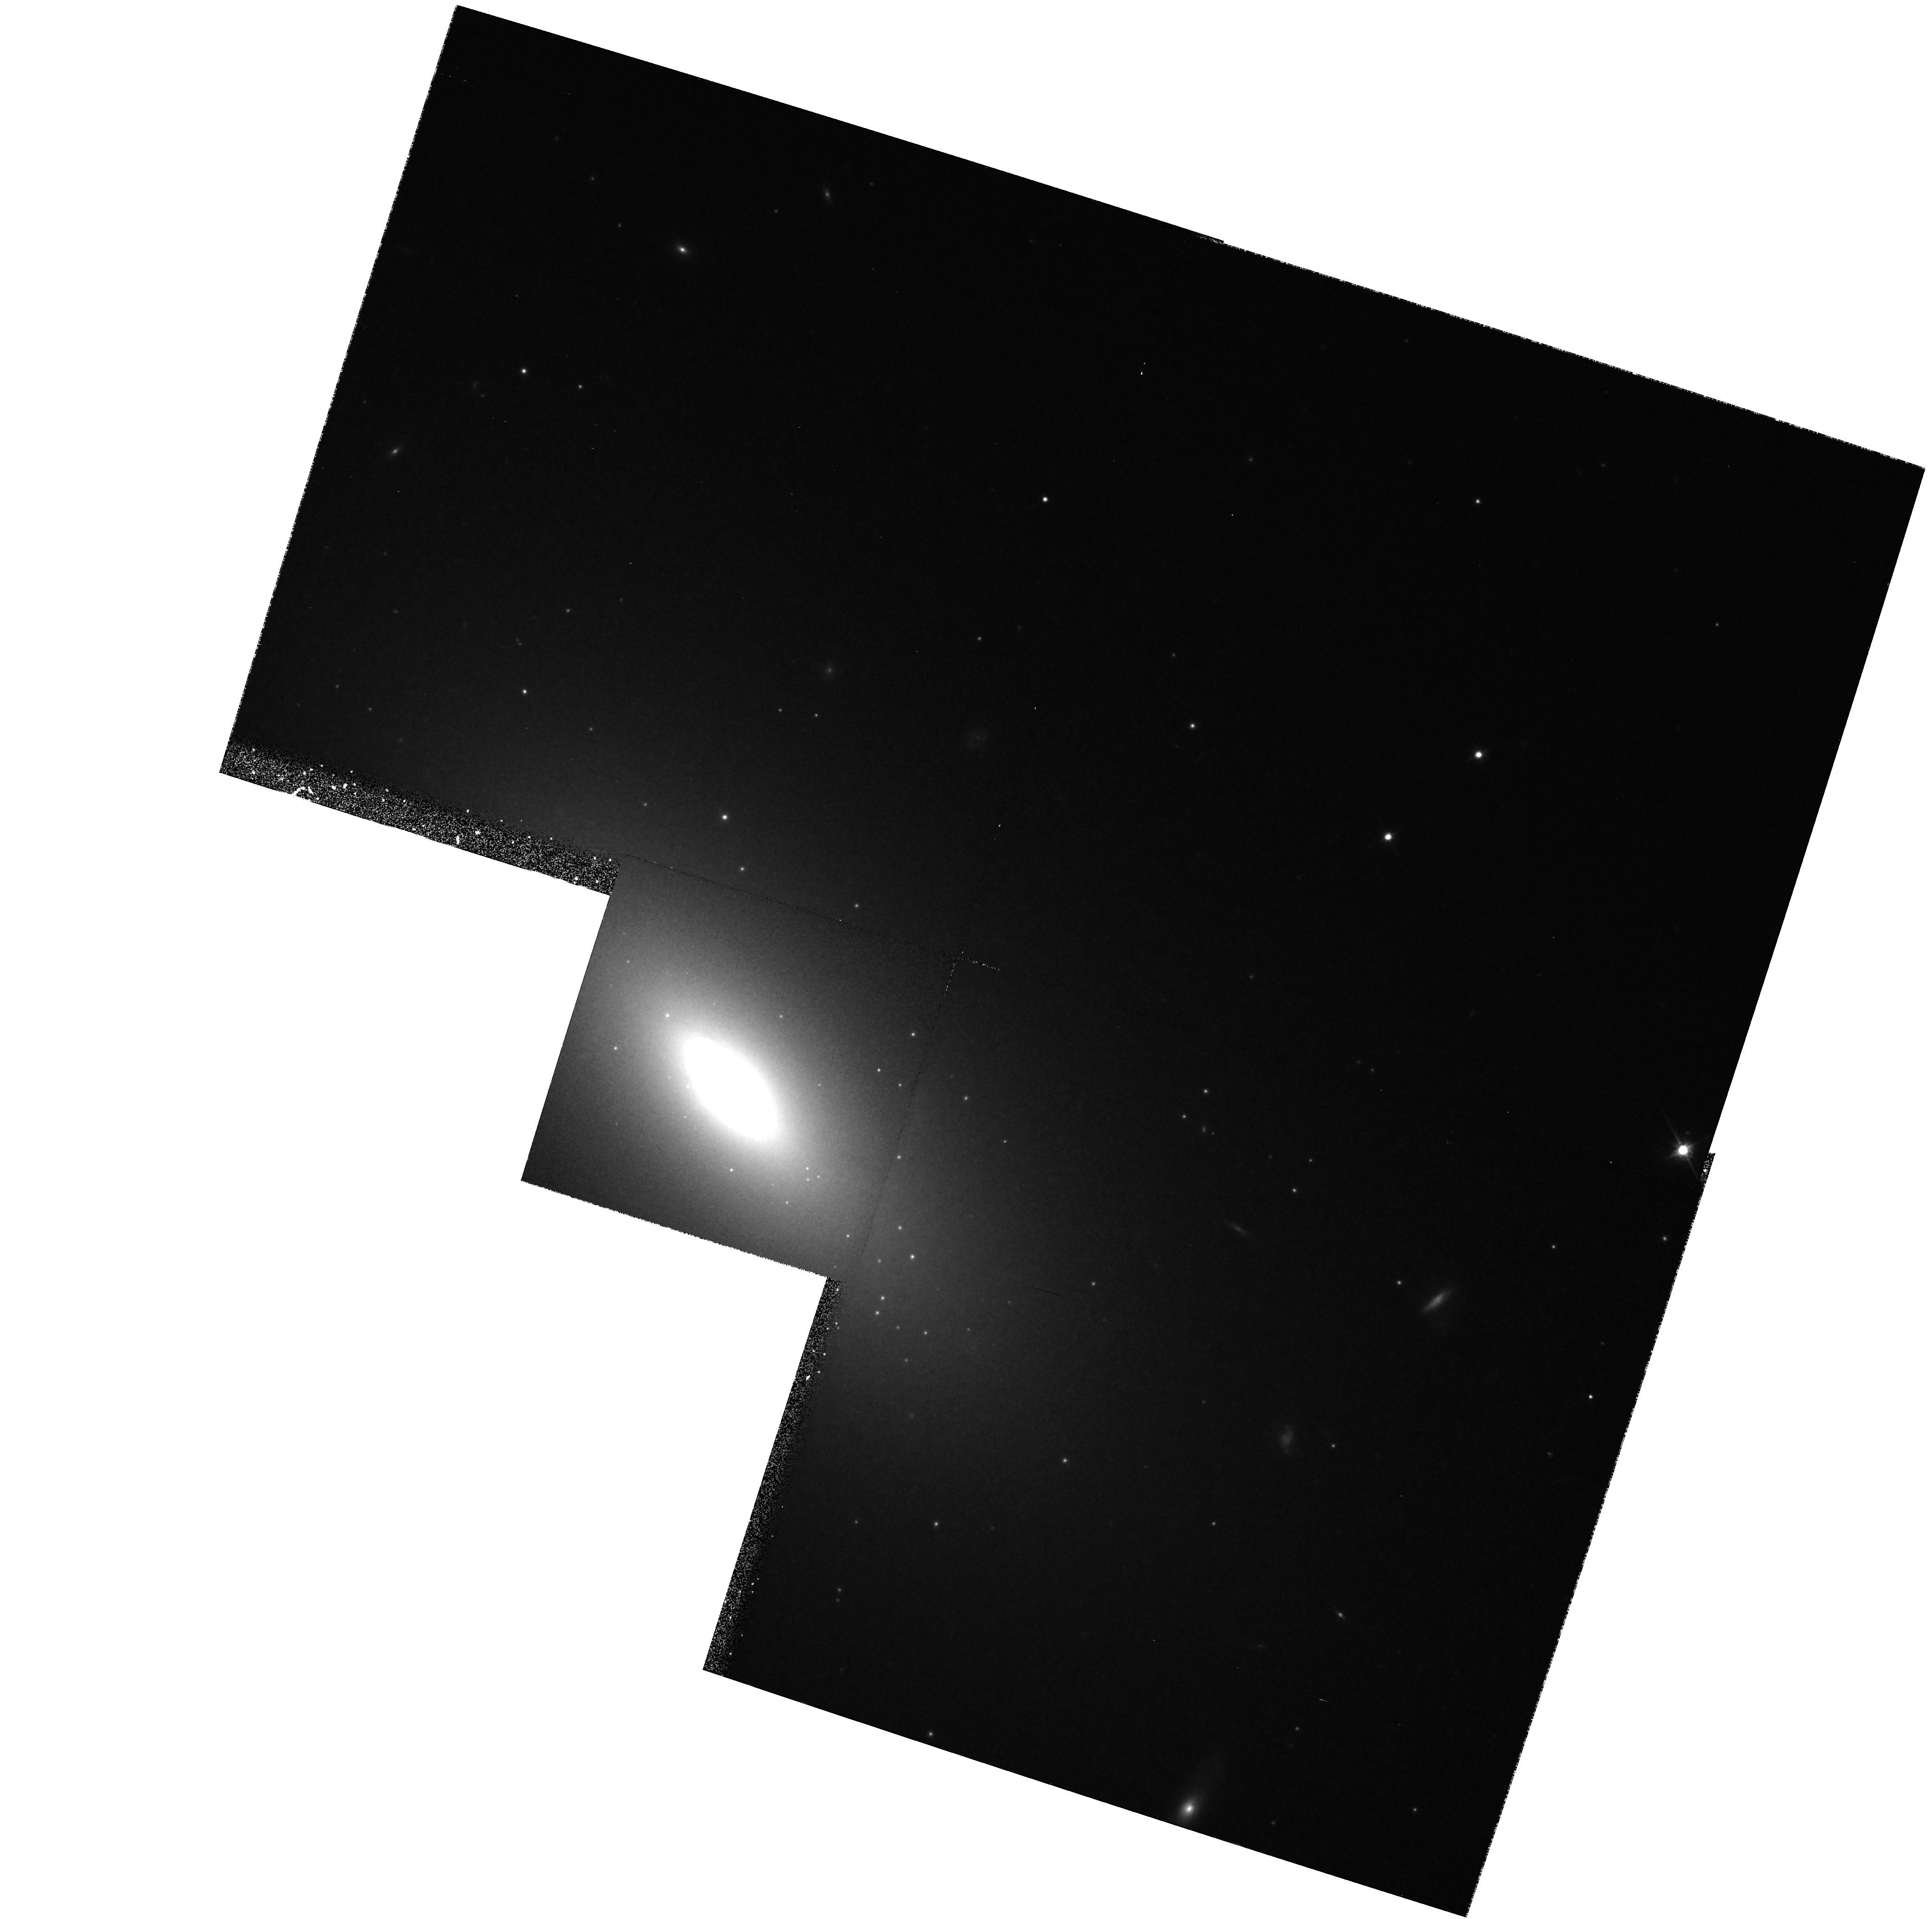
Target: NGC3377-NUC1. Instrument: WFPC2/PC. Filter: F814W. Exposure: 21 min. Observation ID: hst_5512_0c_wfpc2_pc_f814w_u2j20c

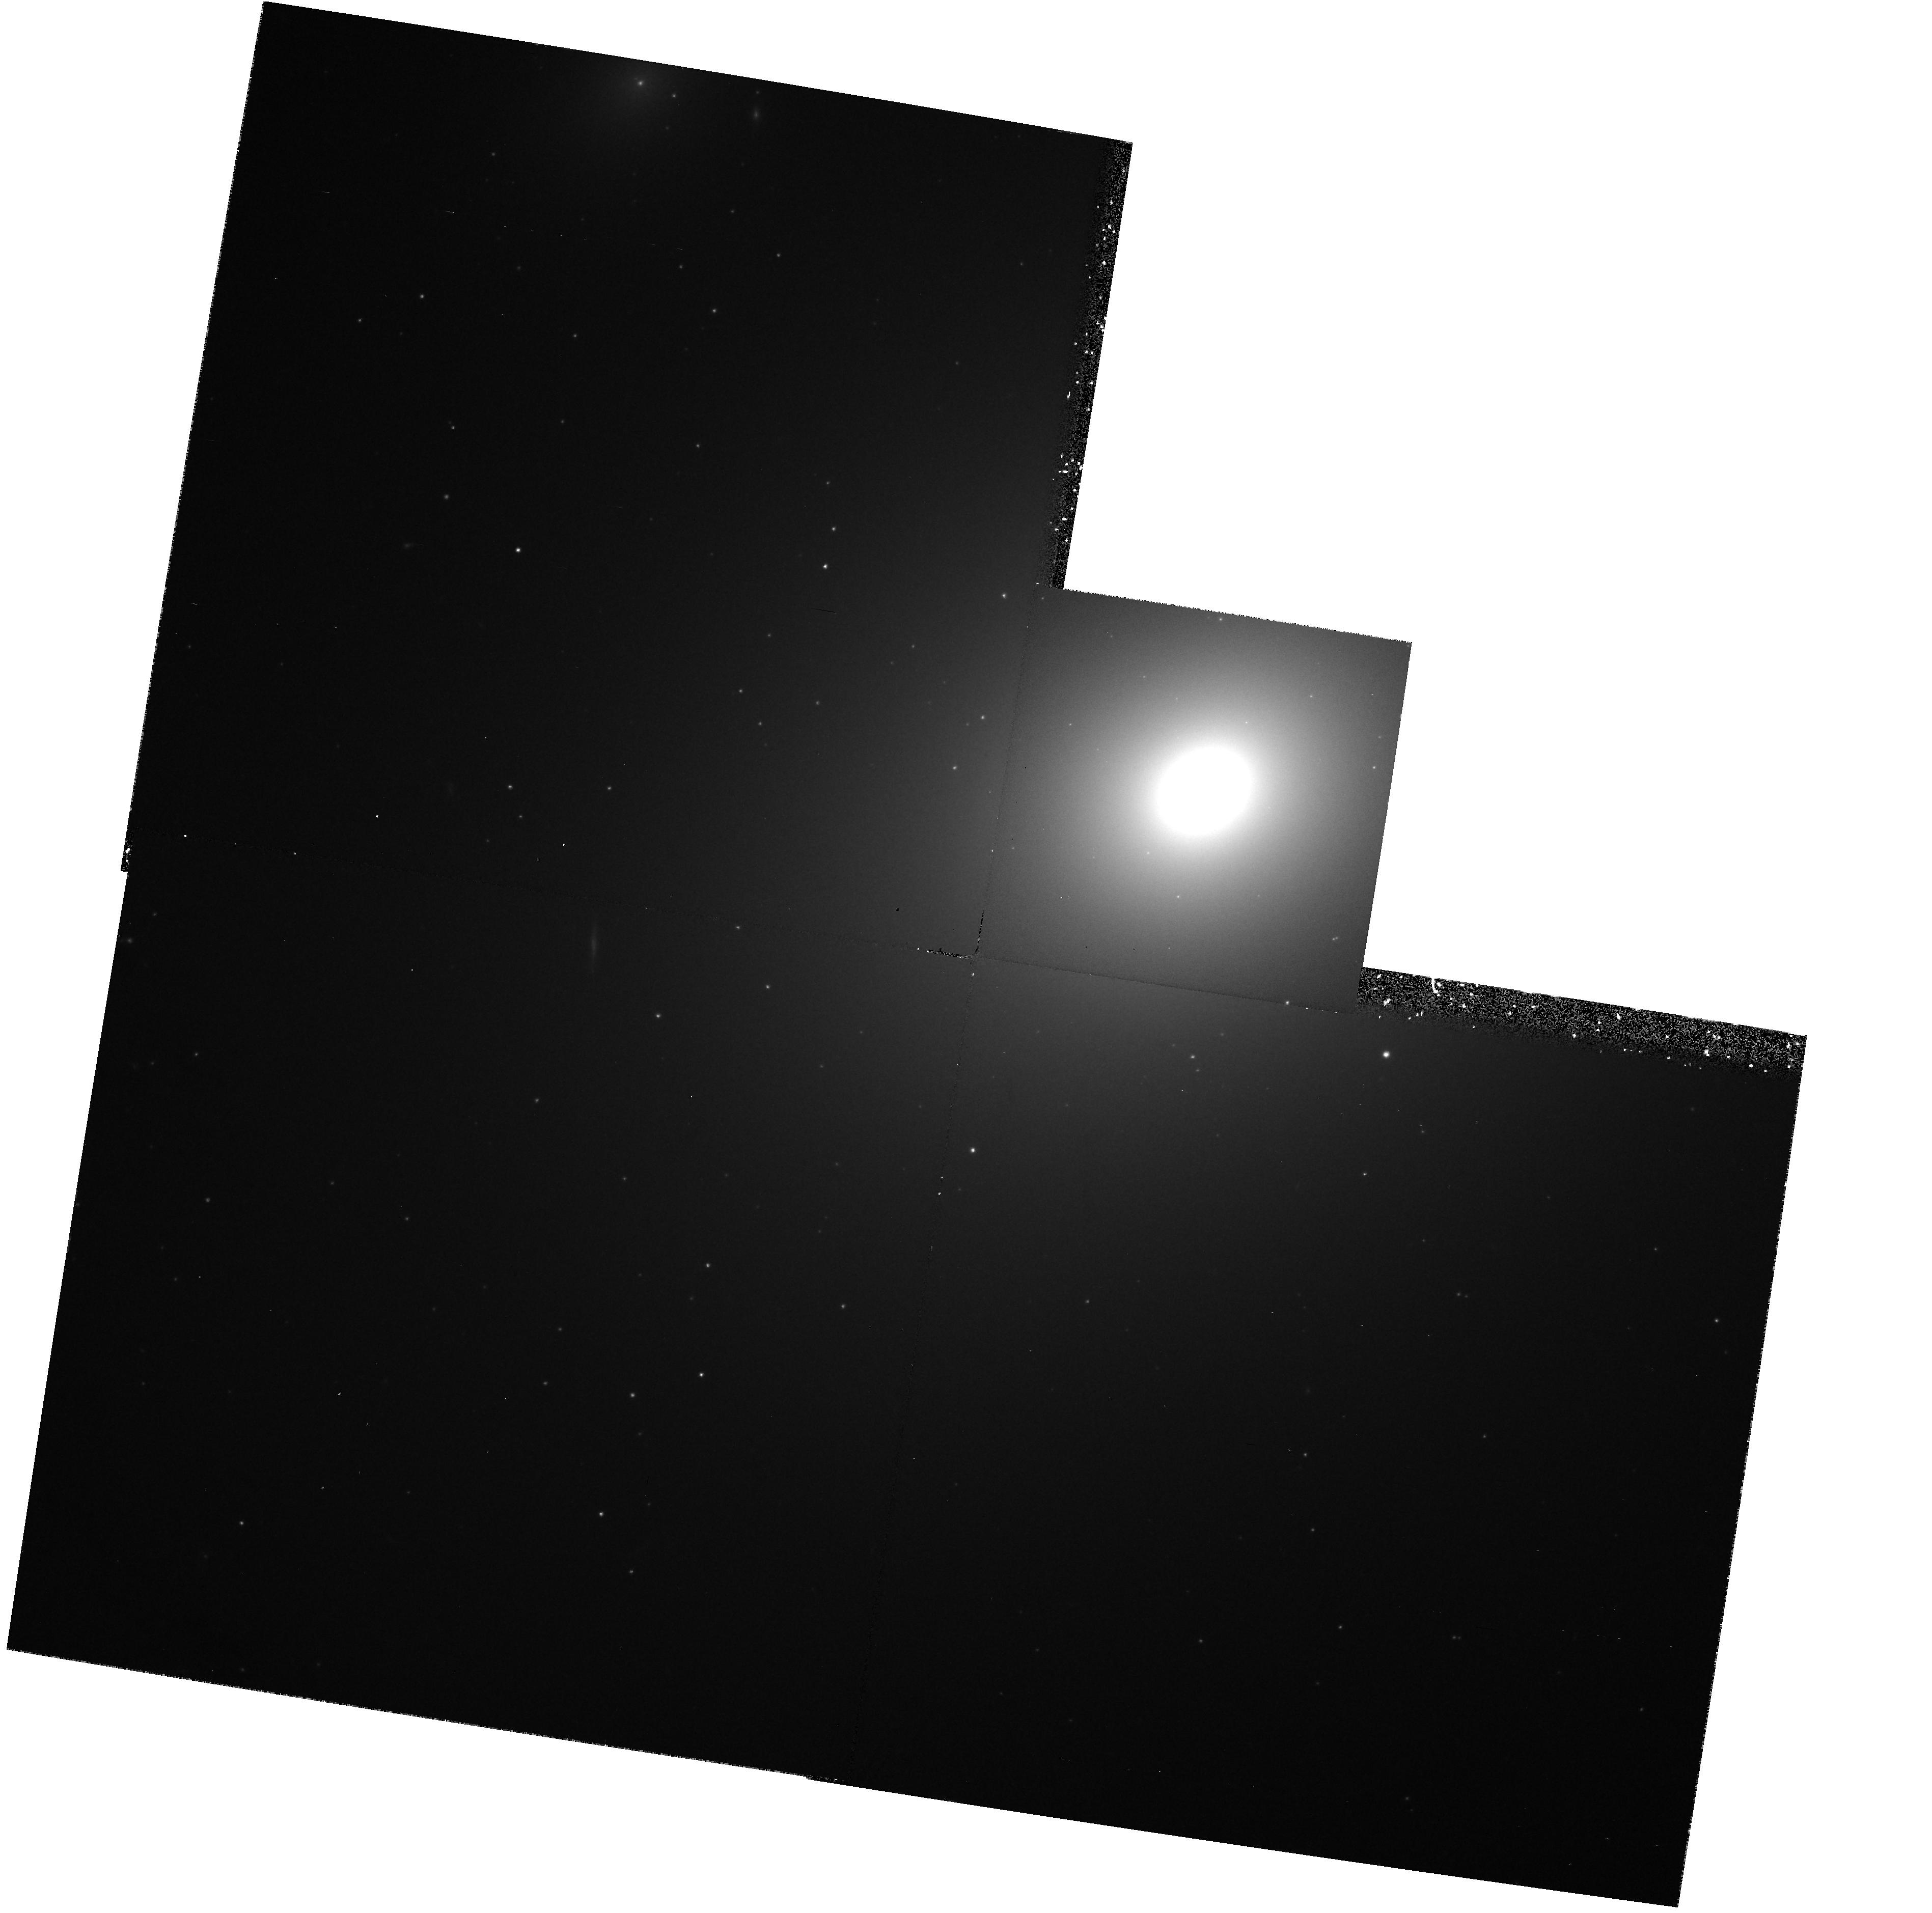
Target: NGC4406. Instrument: WFPC2/PC. Filter: F555W. Exposure: 25 min. Observation ID: hst_5512_0h_wfpc2_pc_f555w_u2j20h

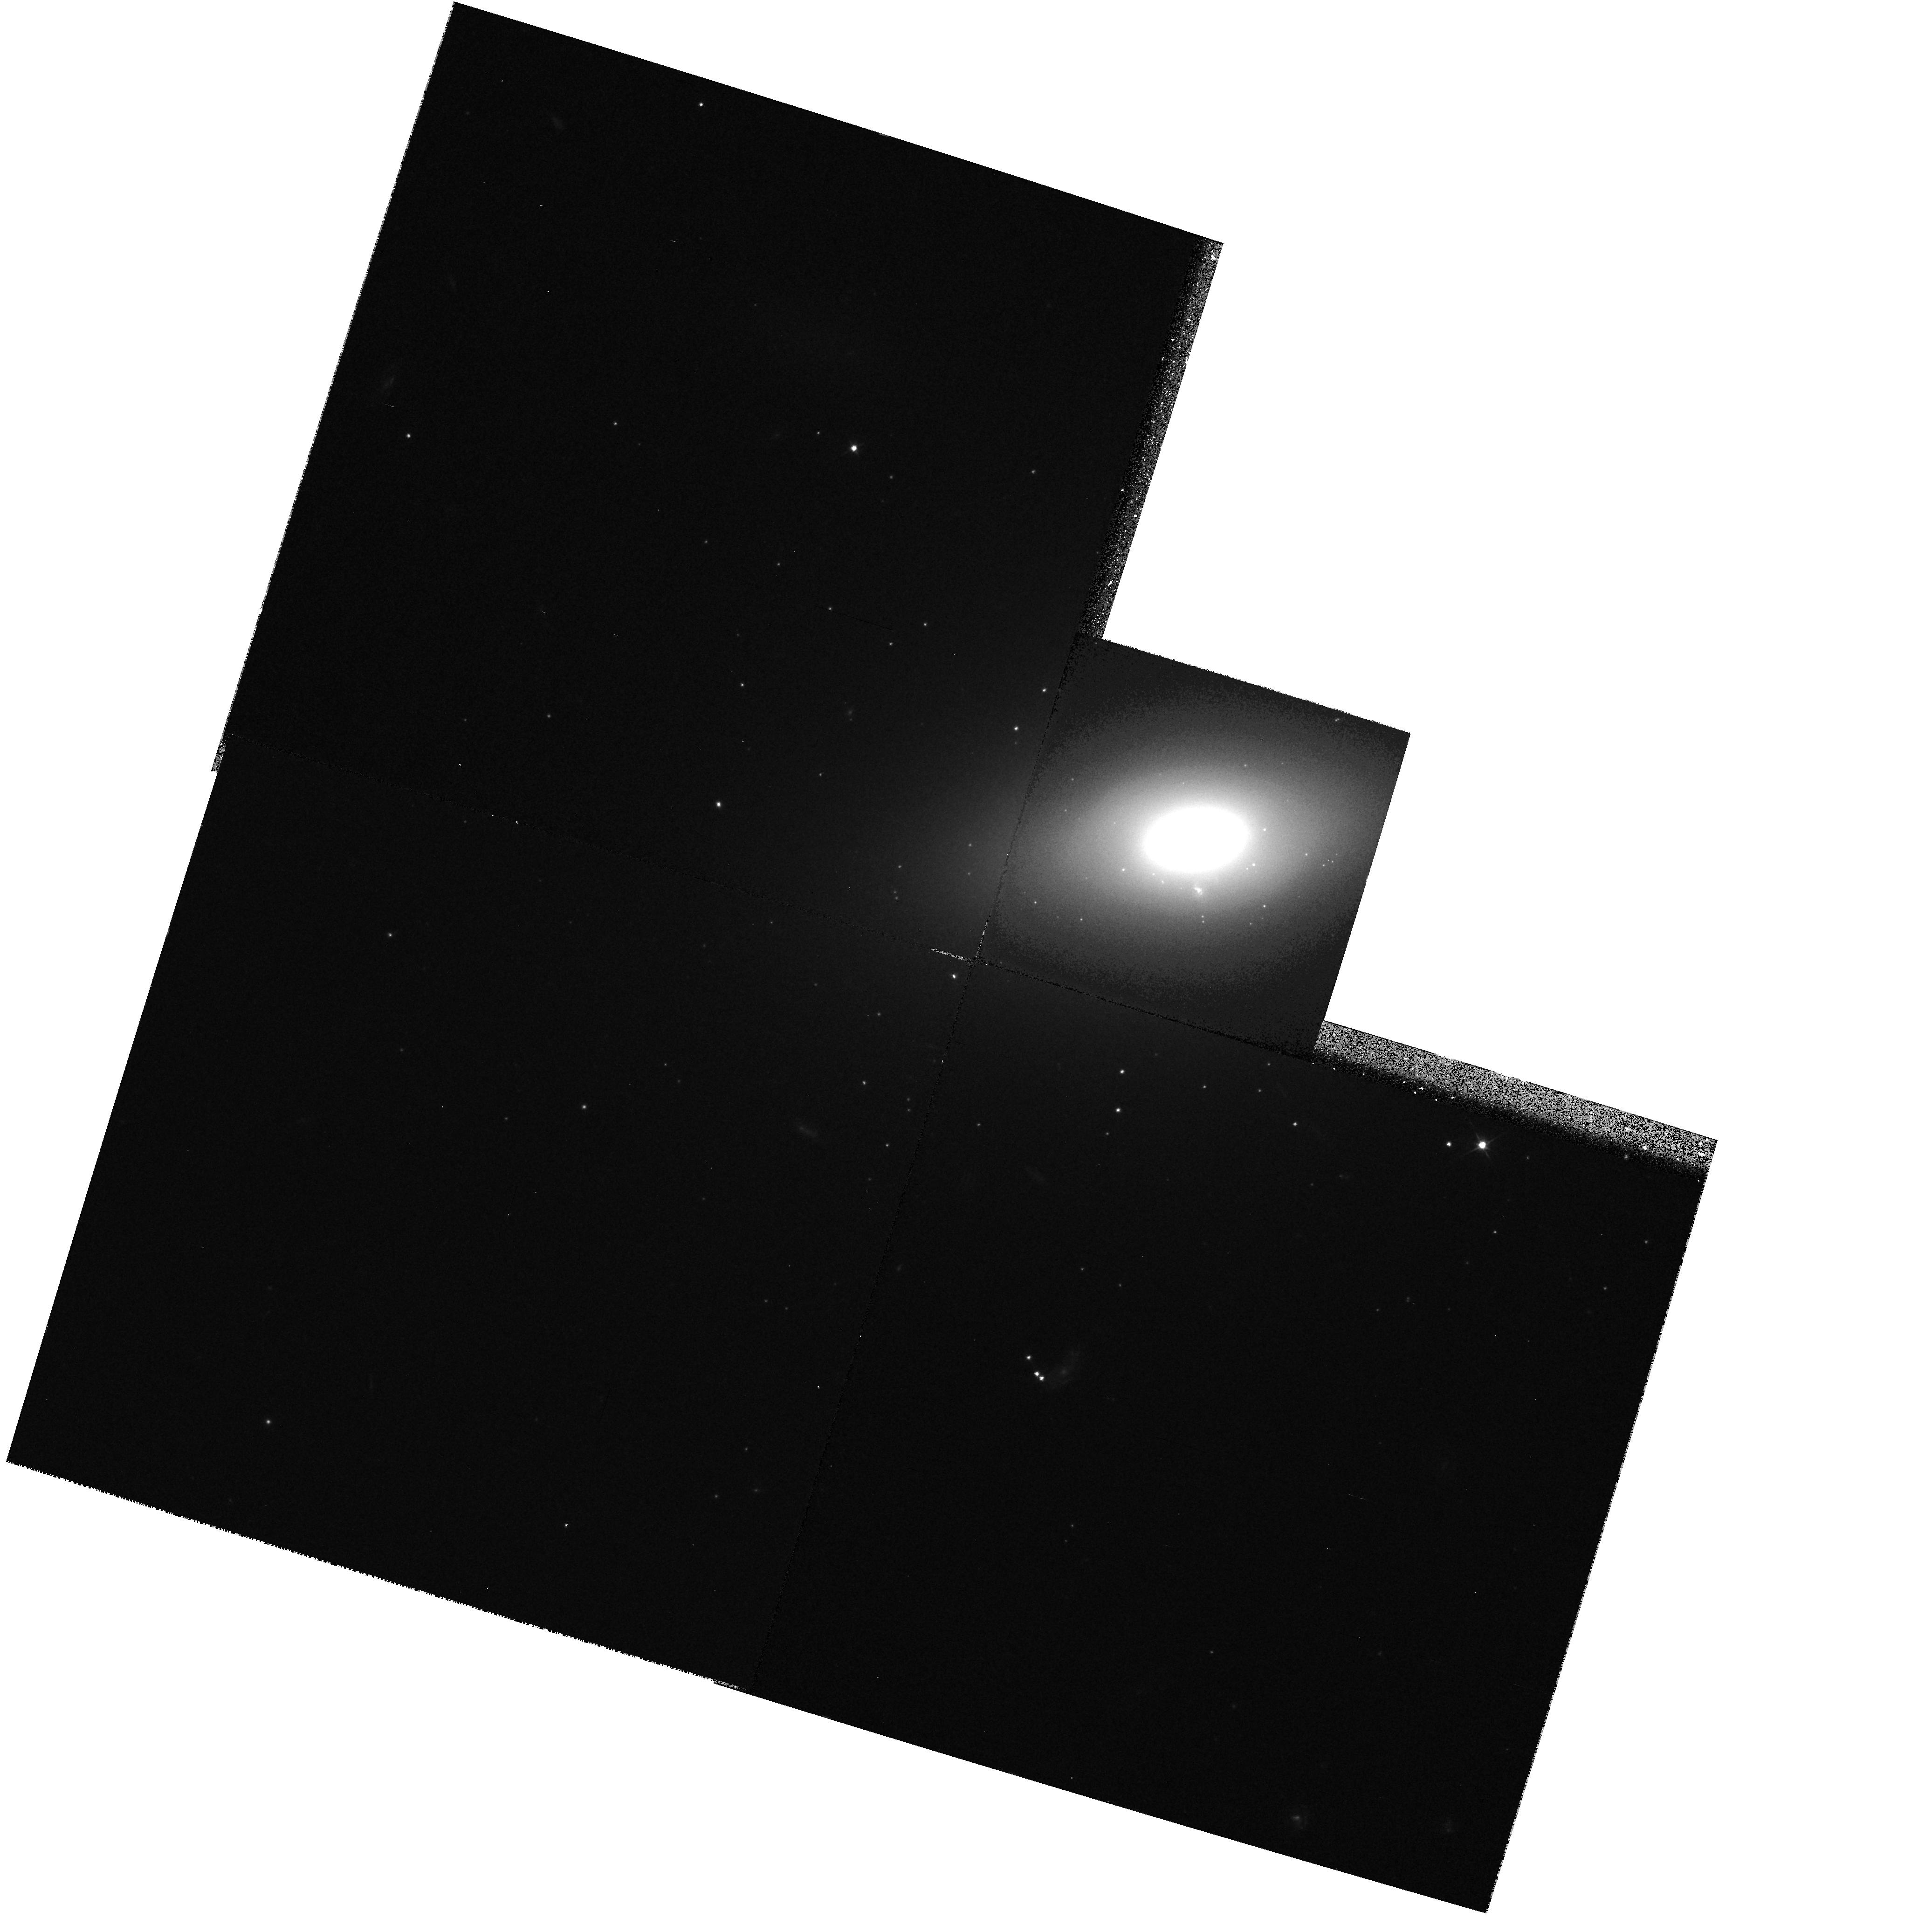
Target: NGC4660. Instrument: WFPC2/PC. Filter: F555W. Exposure: 17 min. Observation ID: hst_5512_0j_wfpc2_pc_f555w_u2j20j

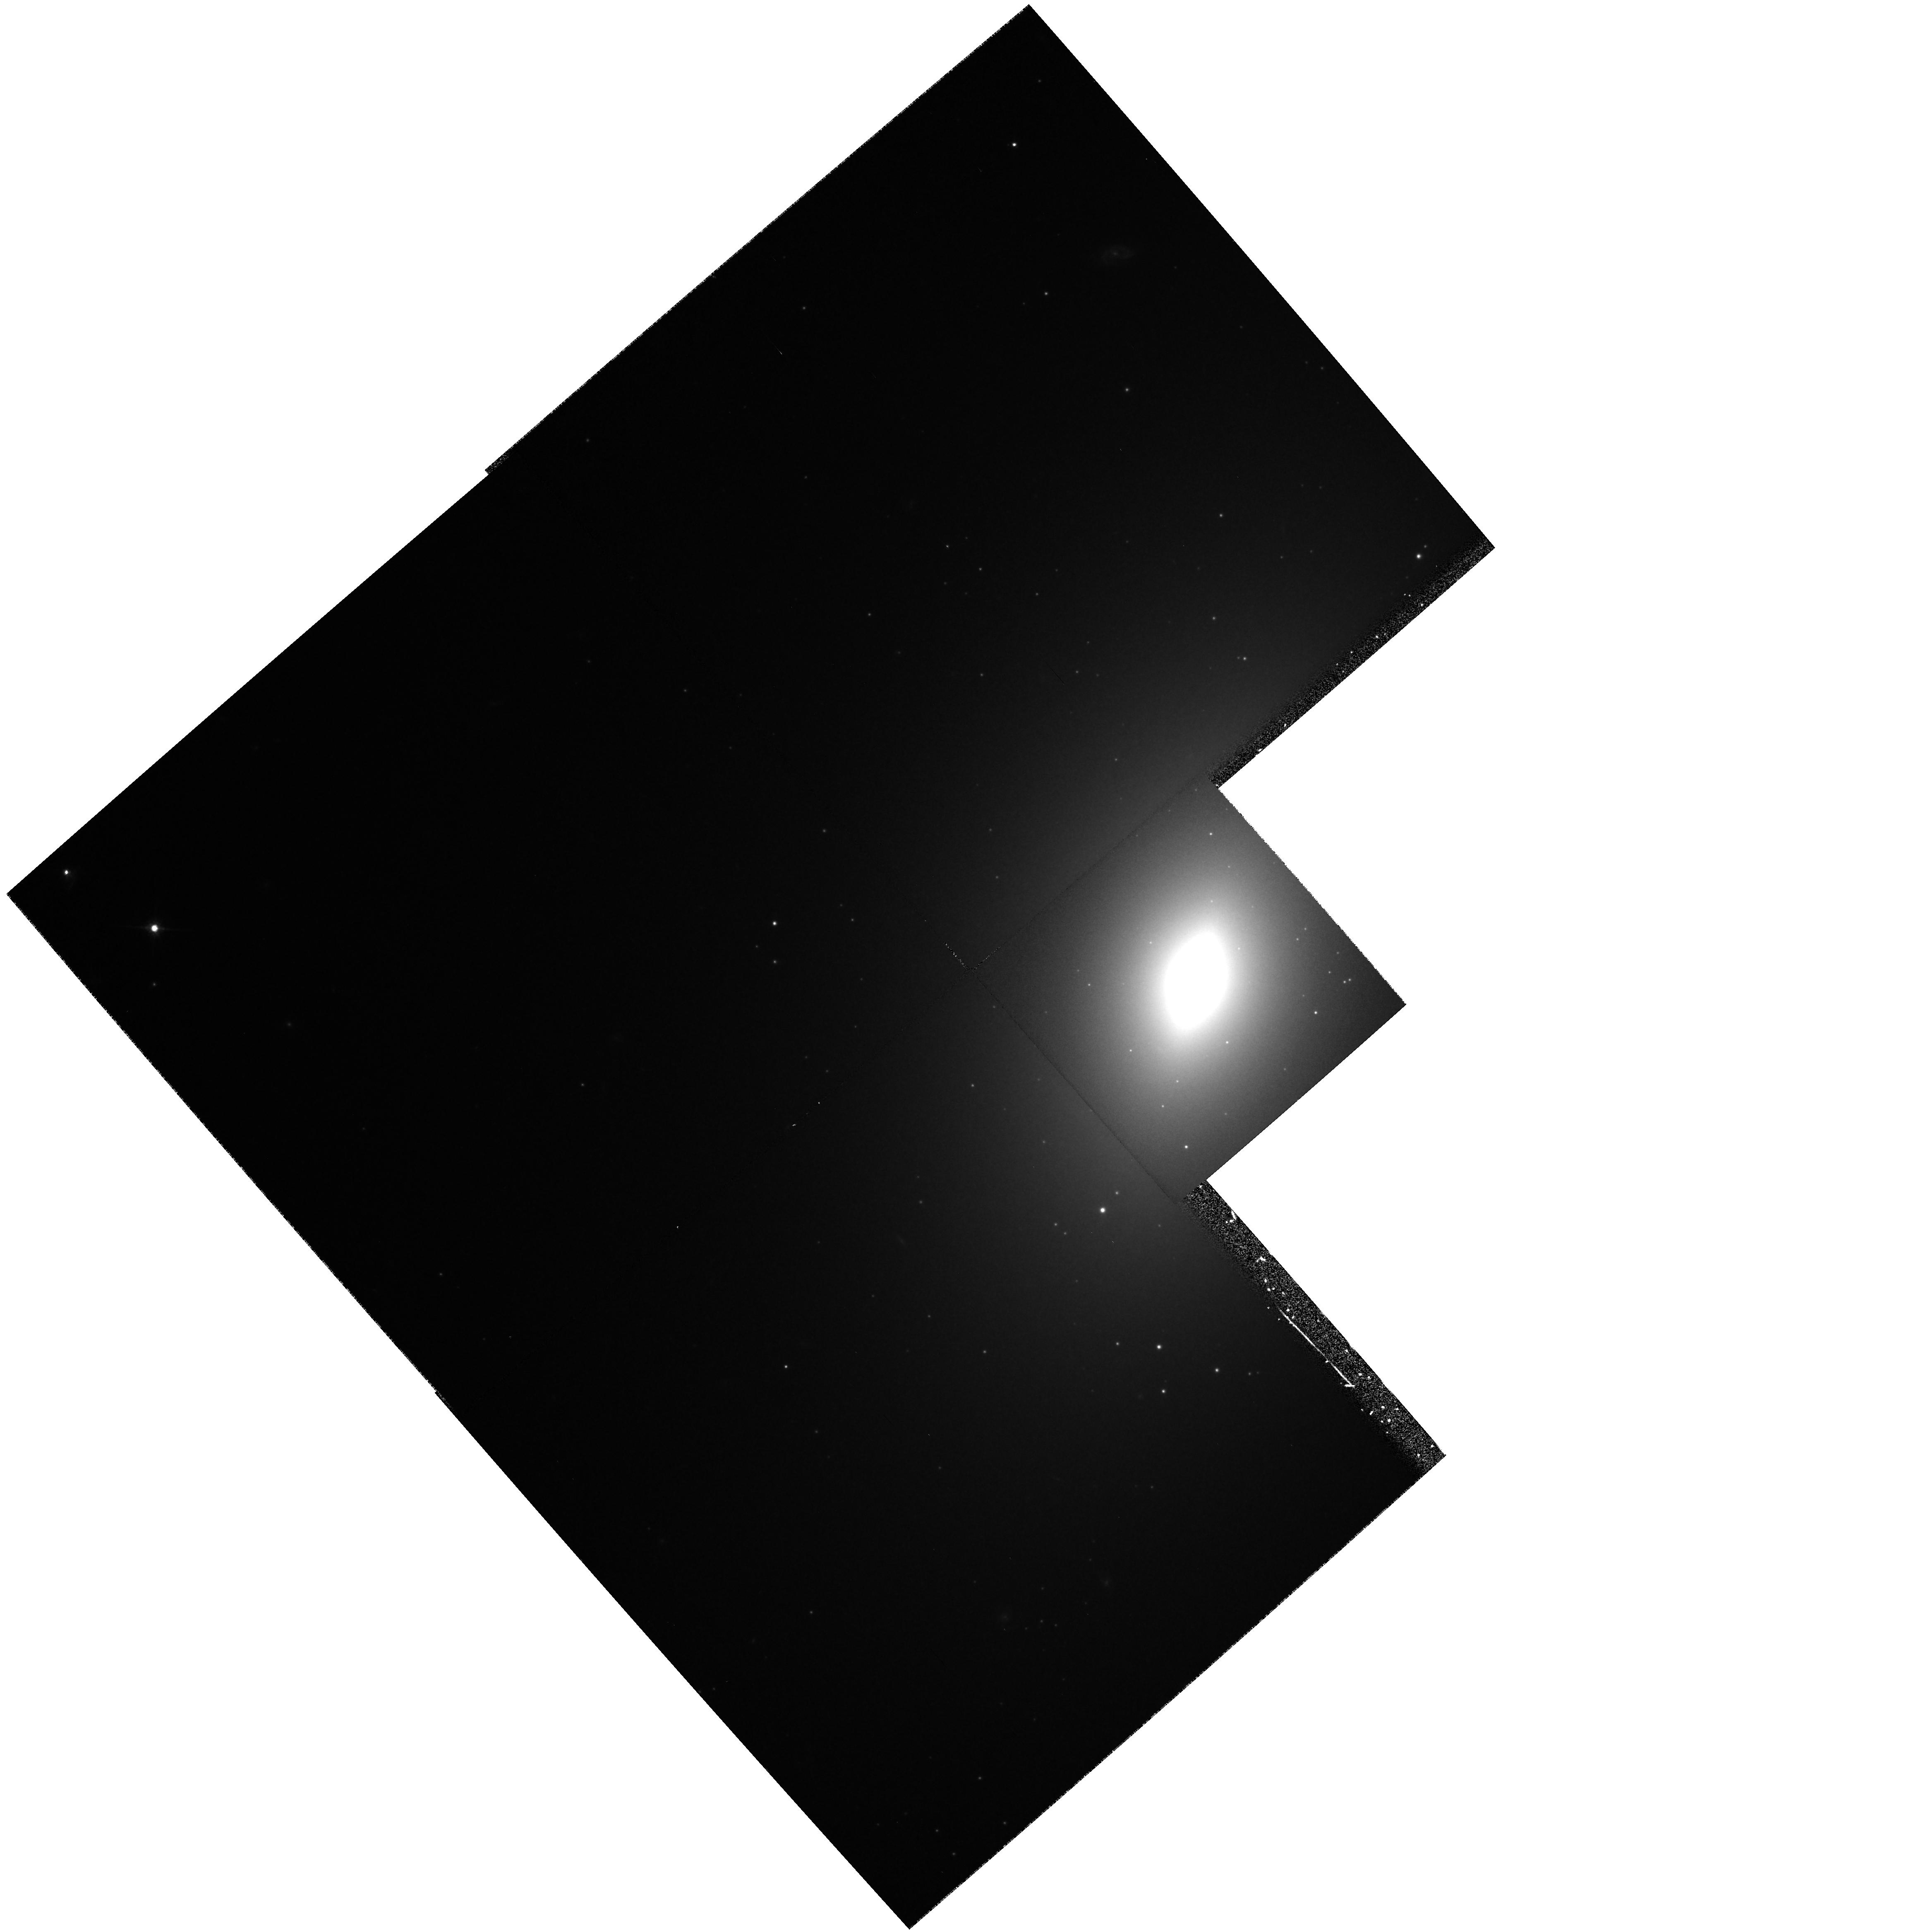
Target: NGC4621-NUC1. Instrument: WFPC2/PC. Filter: F814W. Exposure: 21 min. Observation ID: hst_5512_0d_wfpc2_pc_f814w_u2j20d

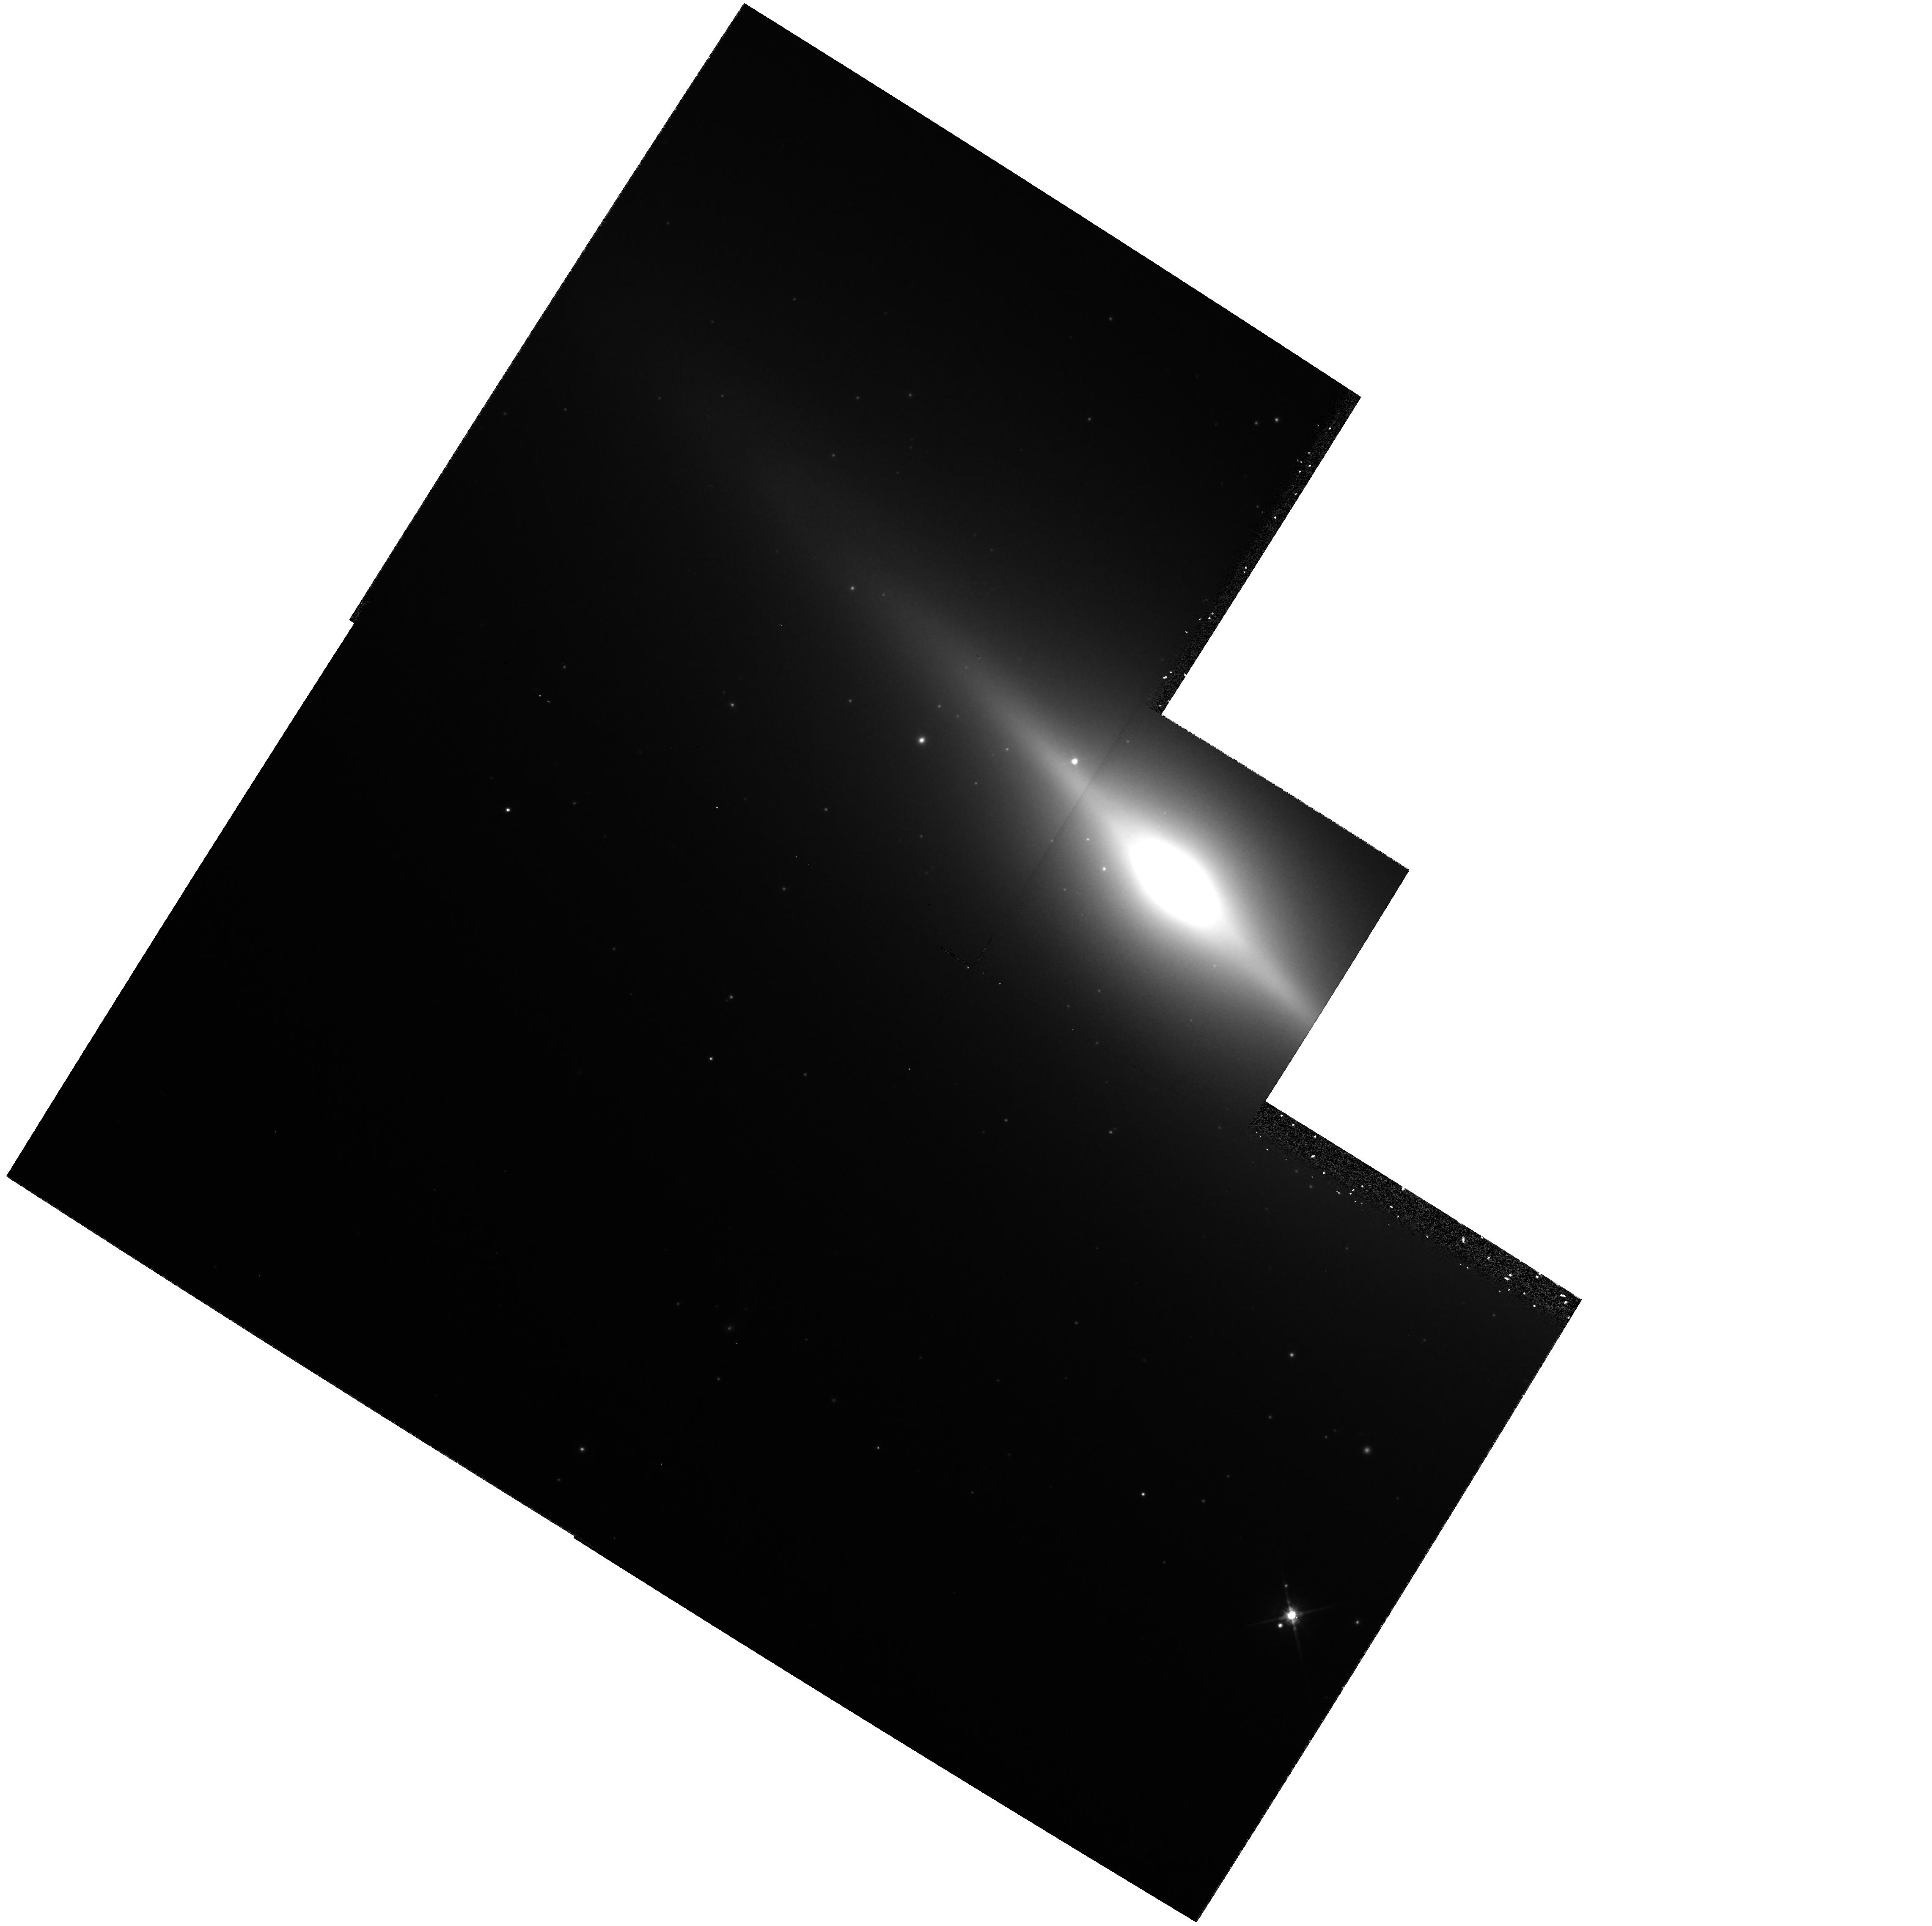
Target: NGC3115-NUC1. Instrument: WFPC2/PC. Filter: F814W. Exposure: 21 min. Observation ID: hst_5512_0b_wfpc2_pc_f814w_u2j20b

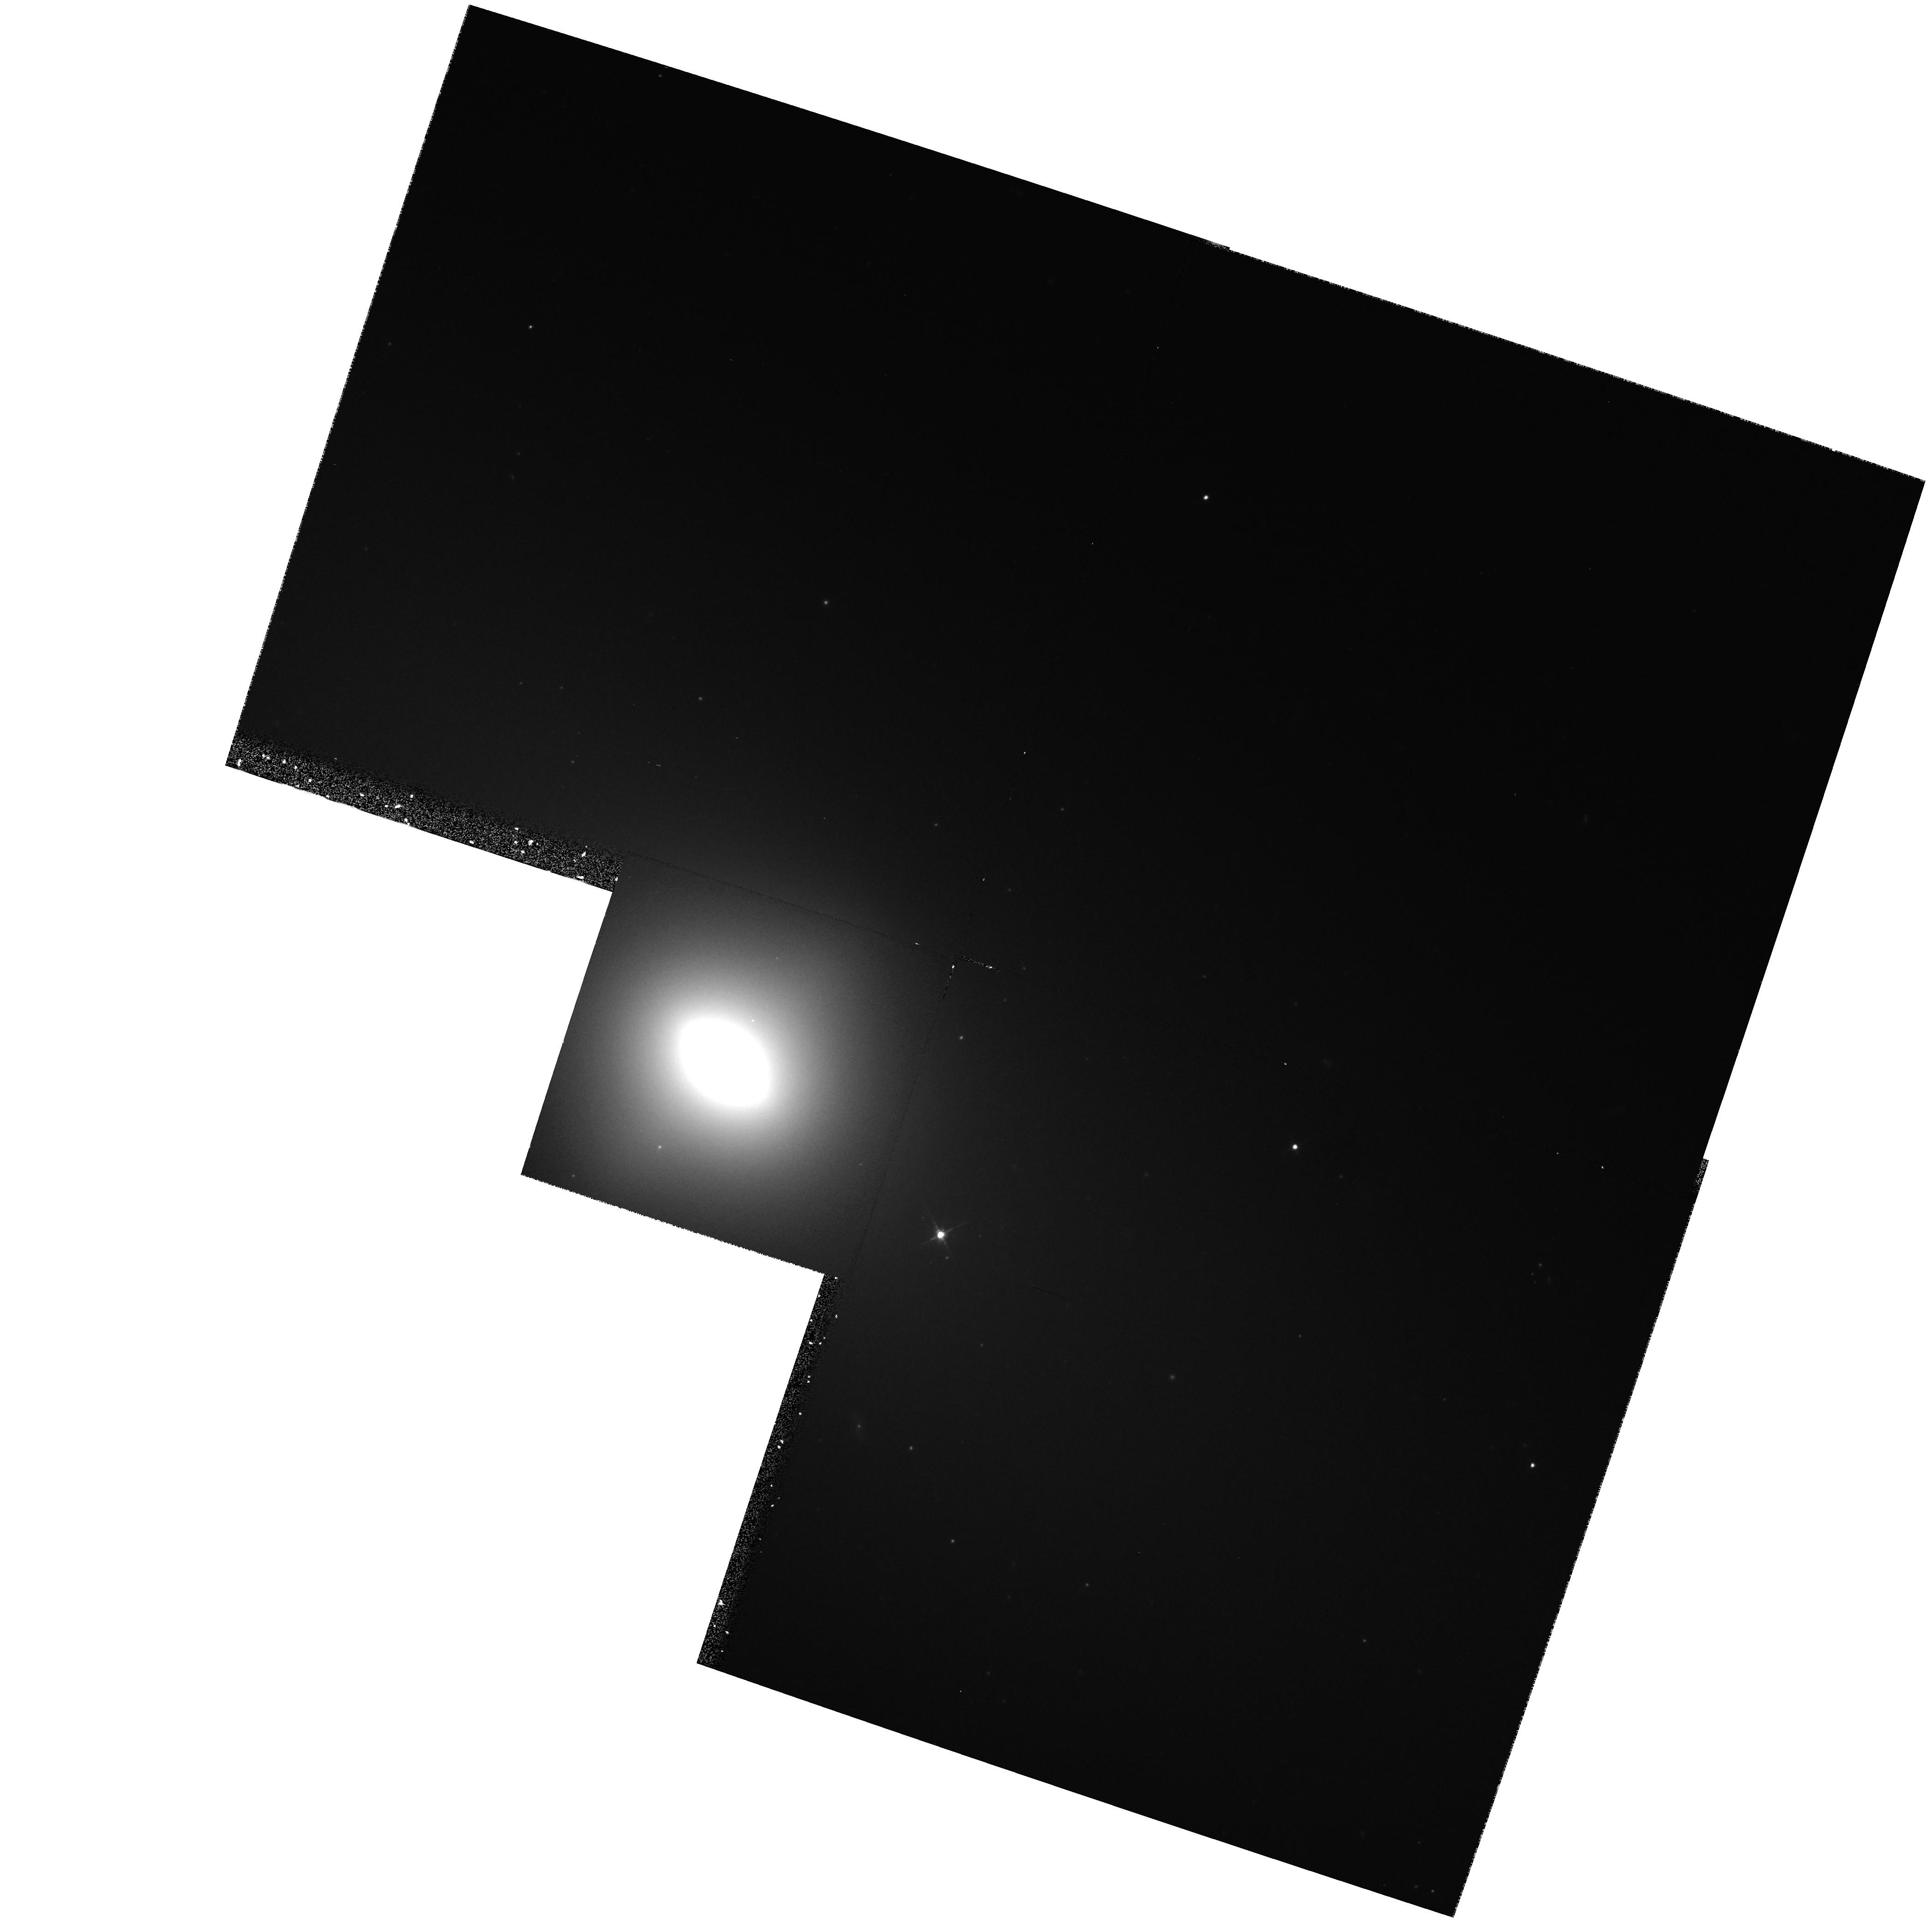
Target: NGC3384. Instrument: WFPC2/PC. Filter: F555W. Exposure: 24 min. Observation ID: hst_5512_0g_wfpc2_pc_f555w_u2j20g

CORES OF EARLY-TYPE GALAXIES, PART II (PI: Faber, Sandra M.)

We propose to continue a comprehensive study of cores of early-type galaxies. In Cycles 4 and 5, our aims are 1) FOS spectroscopy to look for supermassive black holes (BHs) and 2) imaging to follow up on new puzzles revealed by our Cycle 1 and 2 observations. Our BH search was approved in Cycle 1 but was postponed because of spherical aberration. FOS spectra will be used to determine velocity-dispersions and rotation profiles along the major axes of four prime BH candidates. Dynamical models will be constructed using an improved maximum-entropy algorithm. If BHs are present as suggested by ground based work, we should find velocities of ~400 km/s and M/L >> 100 at r < 15 pc. PC images in V and I are proposed for all spectroscopy targets and for 6 other early-type galaxies covering a wide variety of core types, as found in Cycles 1 and 2. Using the extra-sharp and stable resolution of the refurbished HST, we will measure nuclear color gradients and search for nuclear clusters, multiple nuclei, and nuclear cusps around possible BHs. These phenomena provide key tests of popular hypotheses for the formation of cores. Our Cycle 1 and 2 imaging survey has revealed several surprises. Almost no galaxies were found with constant-brightness cores. A possible correlation with isophote shape suggests there may be two distinct kinds of ellipticals. And several bulges were discovered with surprisingly indistinct nuclei. The imaging part of our program is aimed to clarify these and other issues.